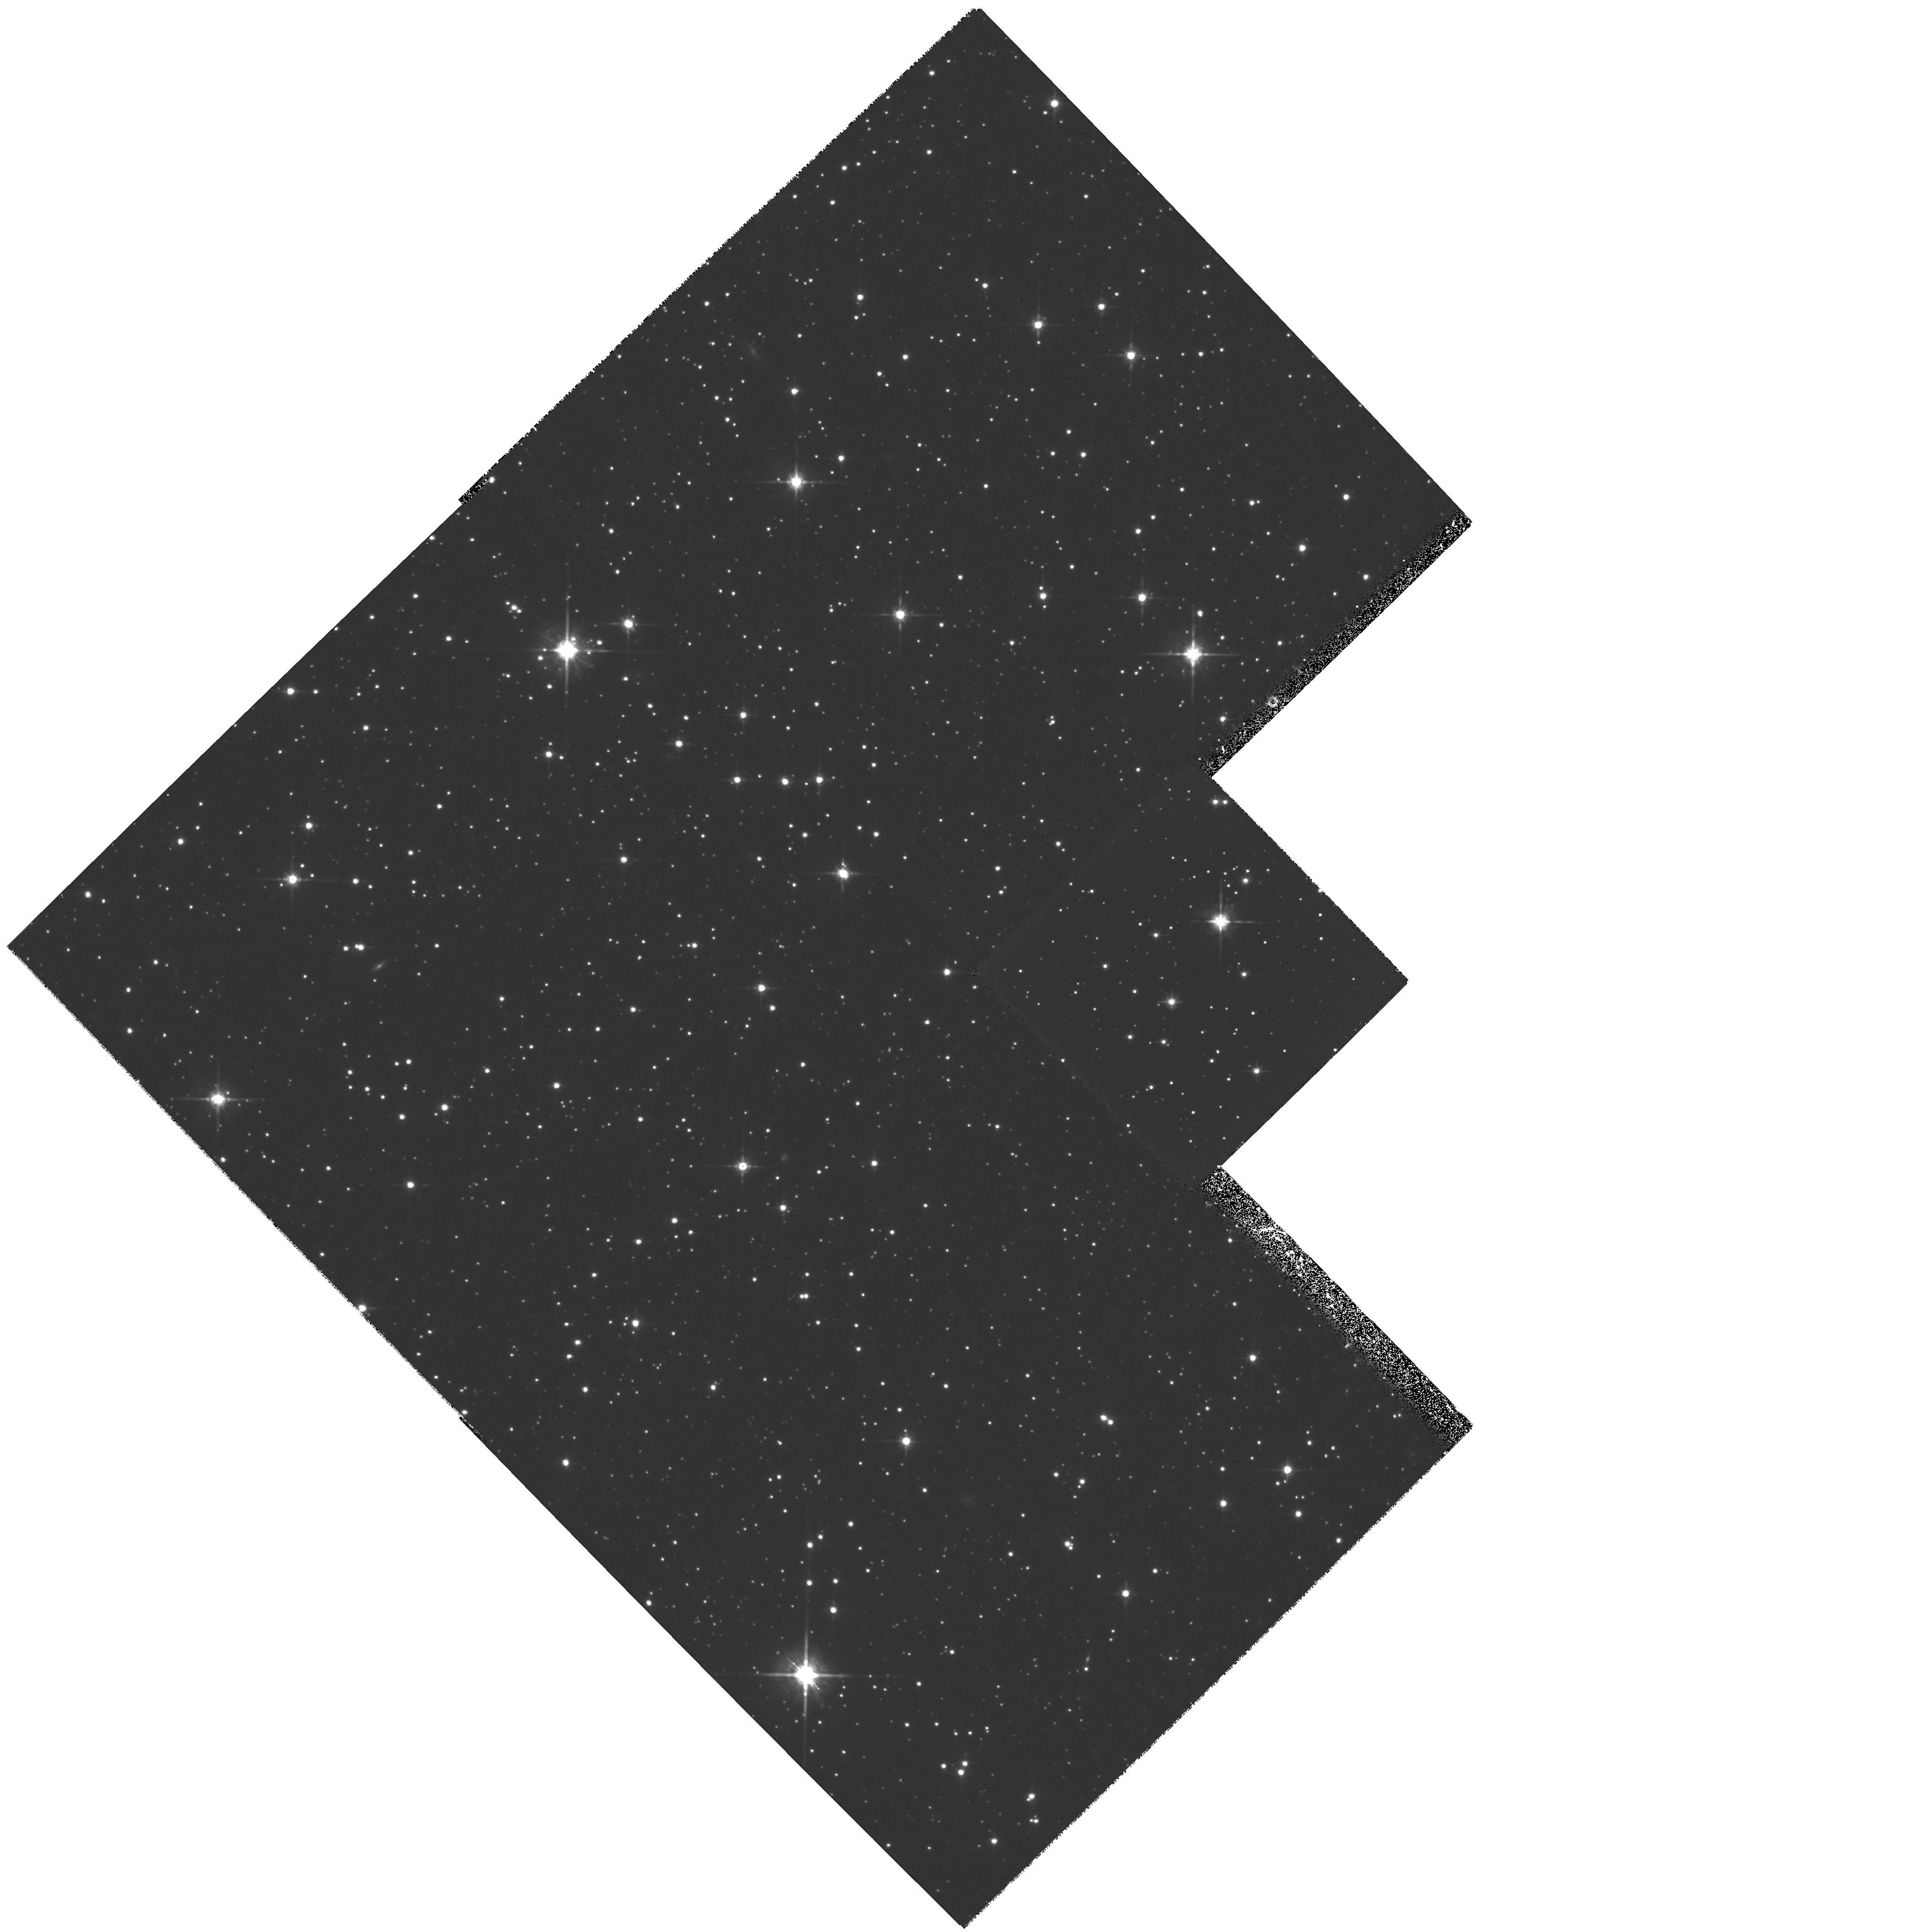
Target: SGR-DSPH1
Instrument: WFPC2/PC
Filter: F814W
Exposure: 28 min
Observation ID: hst_7463_01_wfpc2_pc_f814w_u4ue01

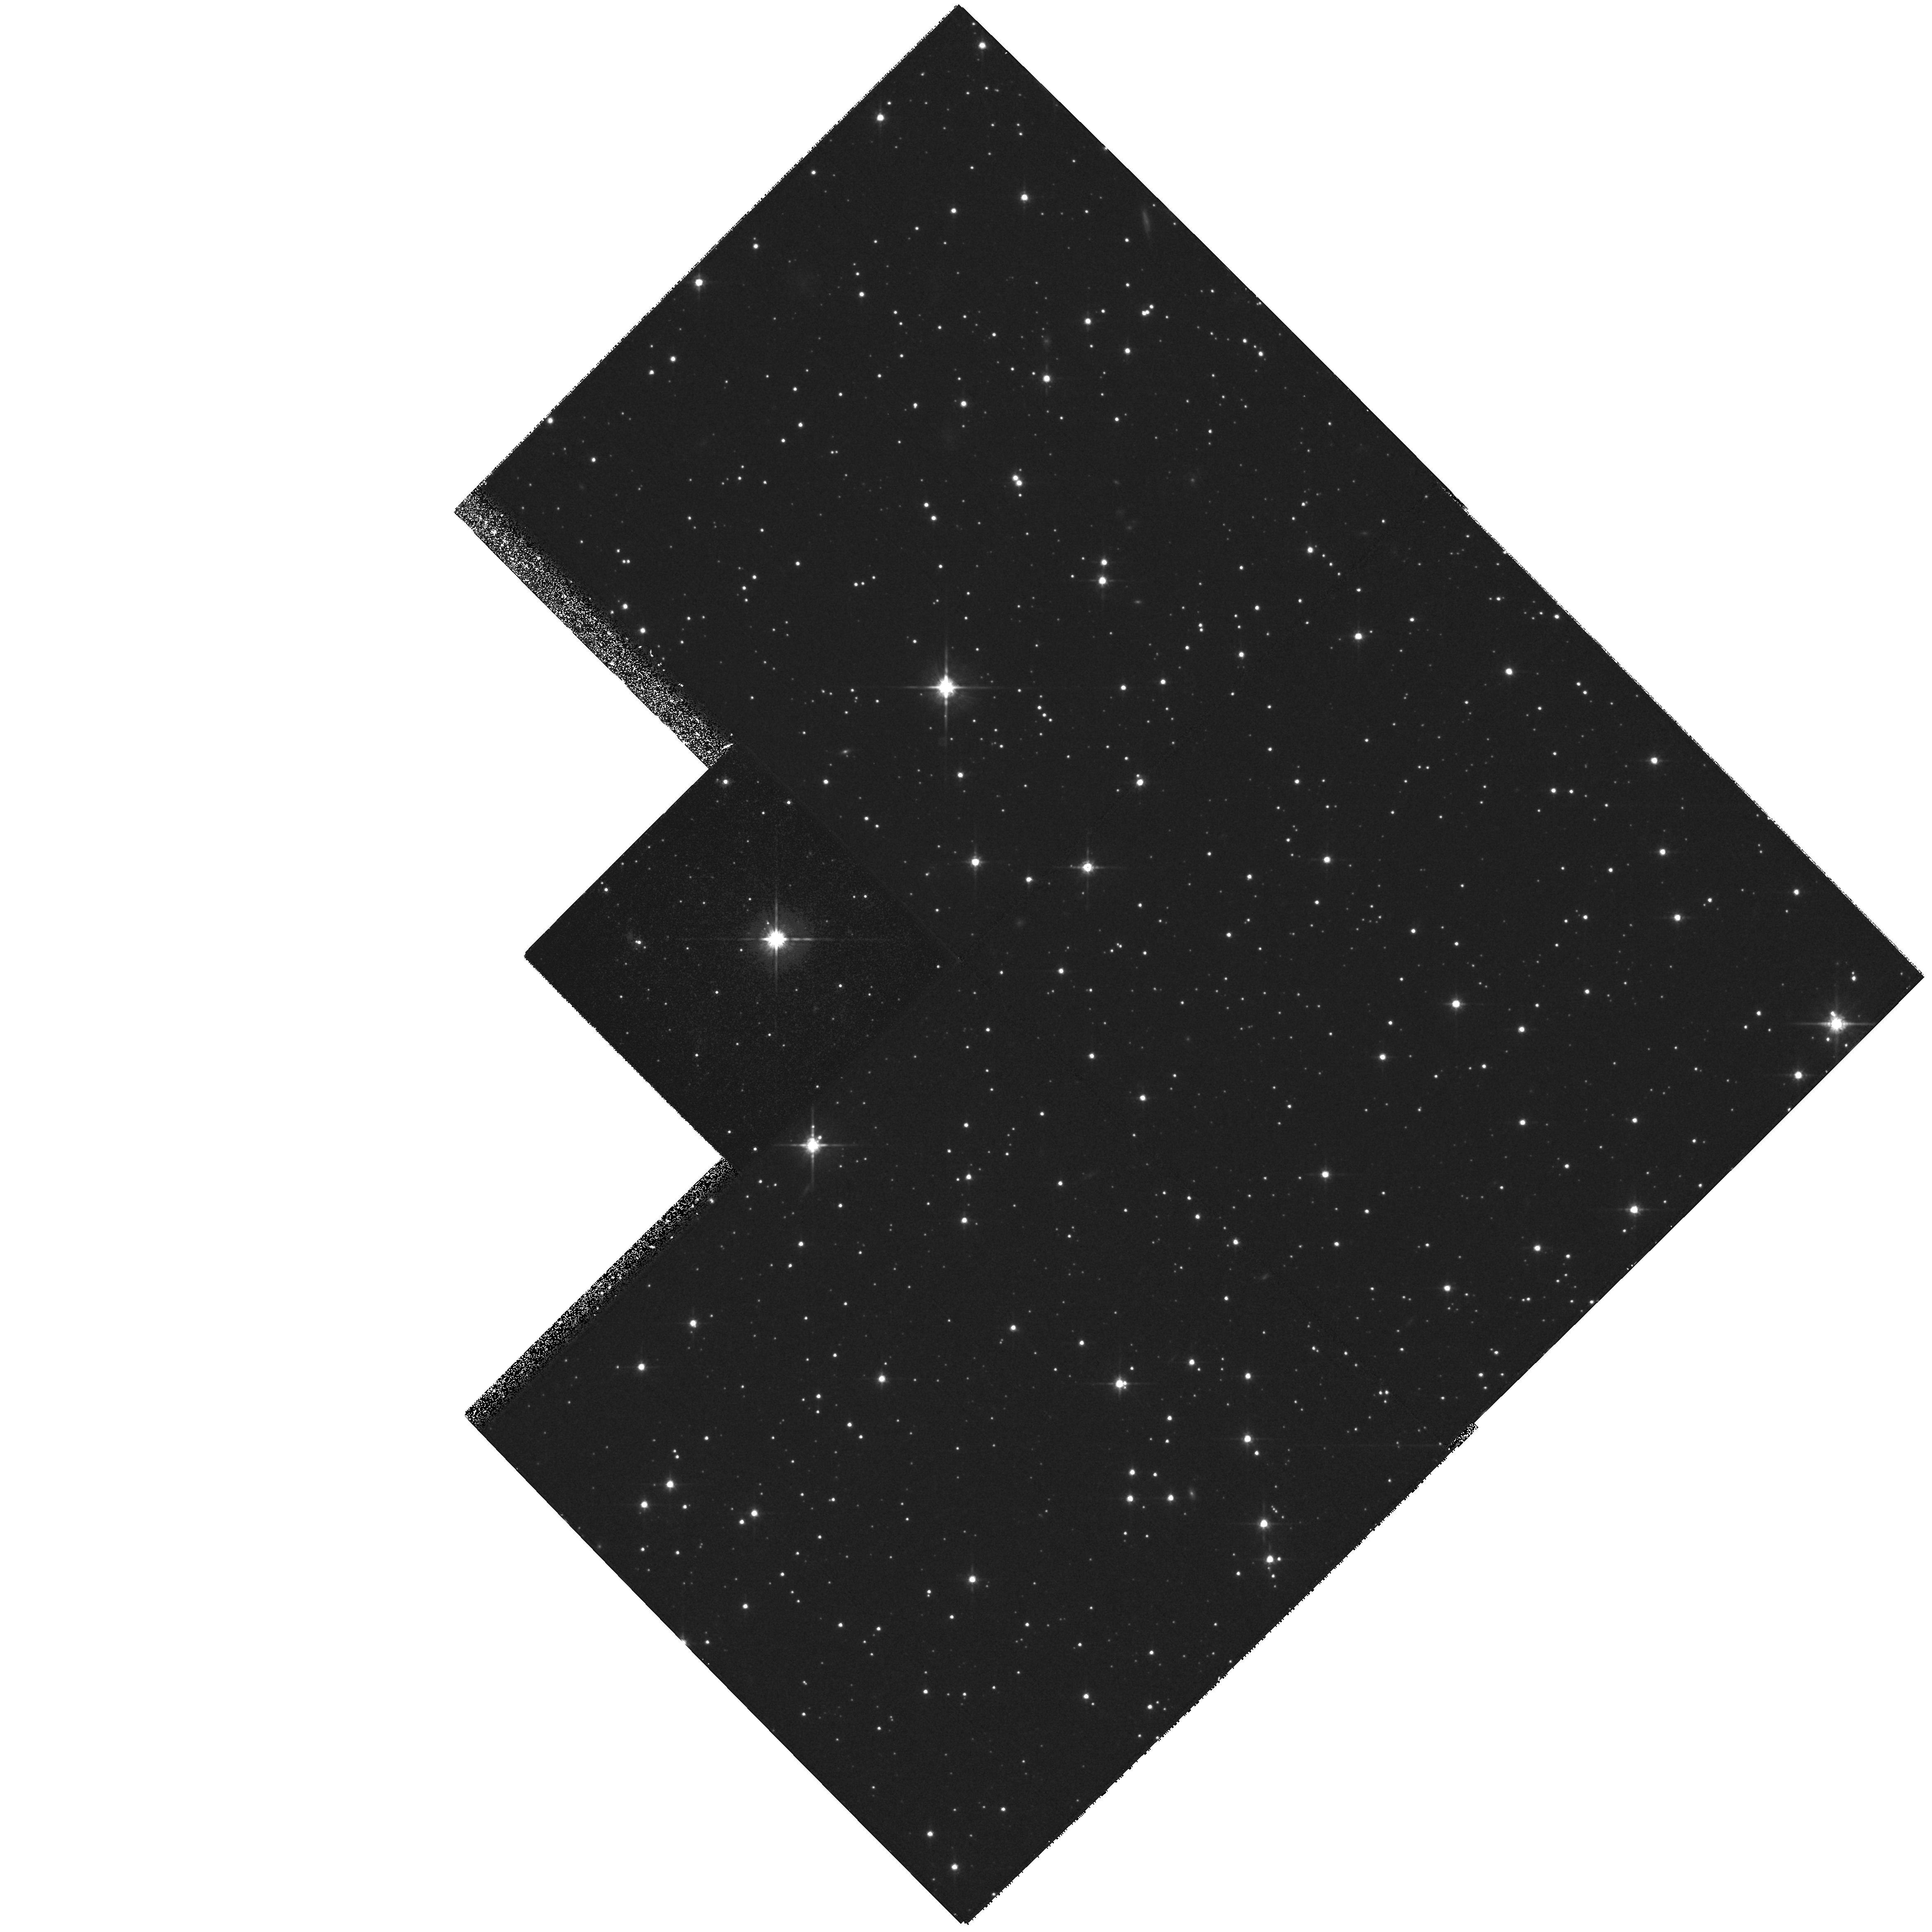
Target: SGR-DSPH4
Instrument: WFPC2/PC
Filter: F814W
Exposure: 28 min
Observation ID: hst_7463_03_wfpc2_pc_f814w_u4ue03

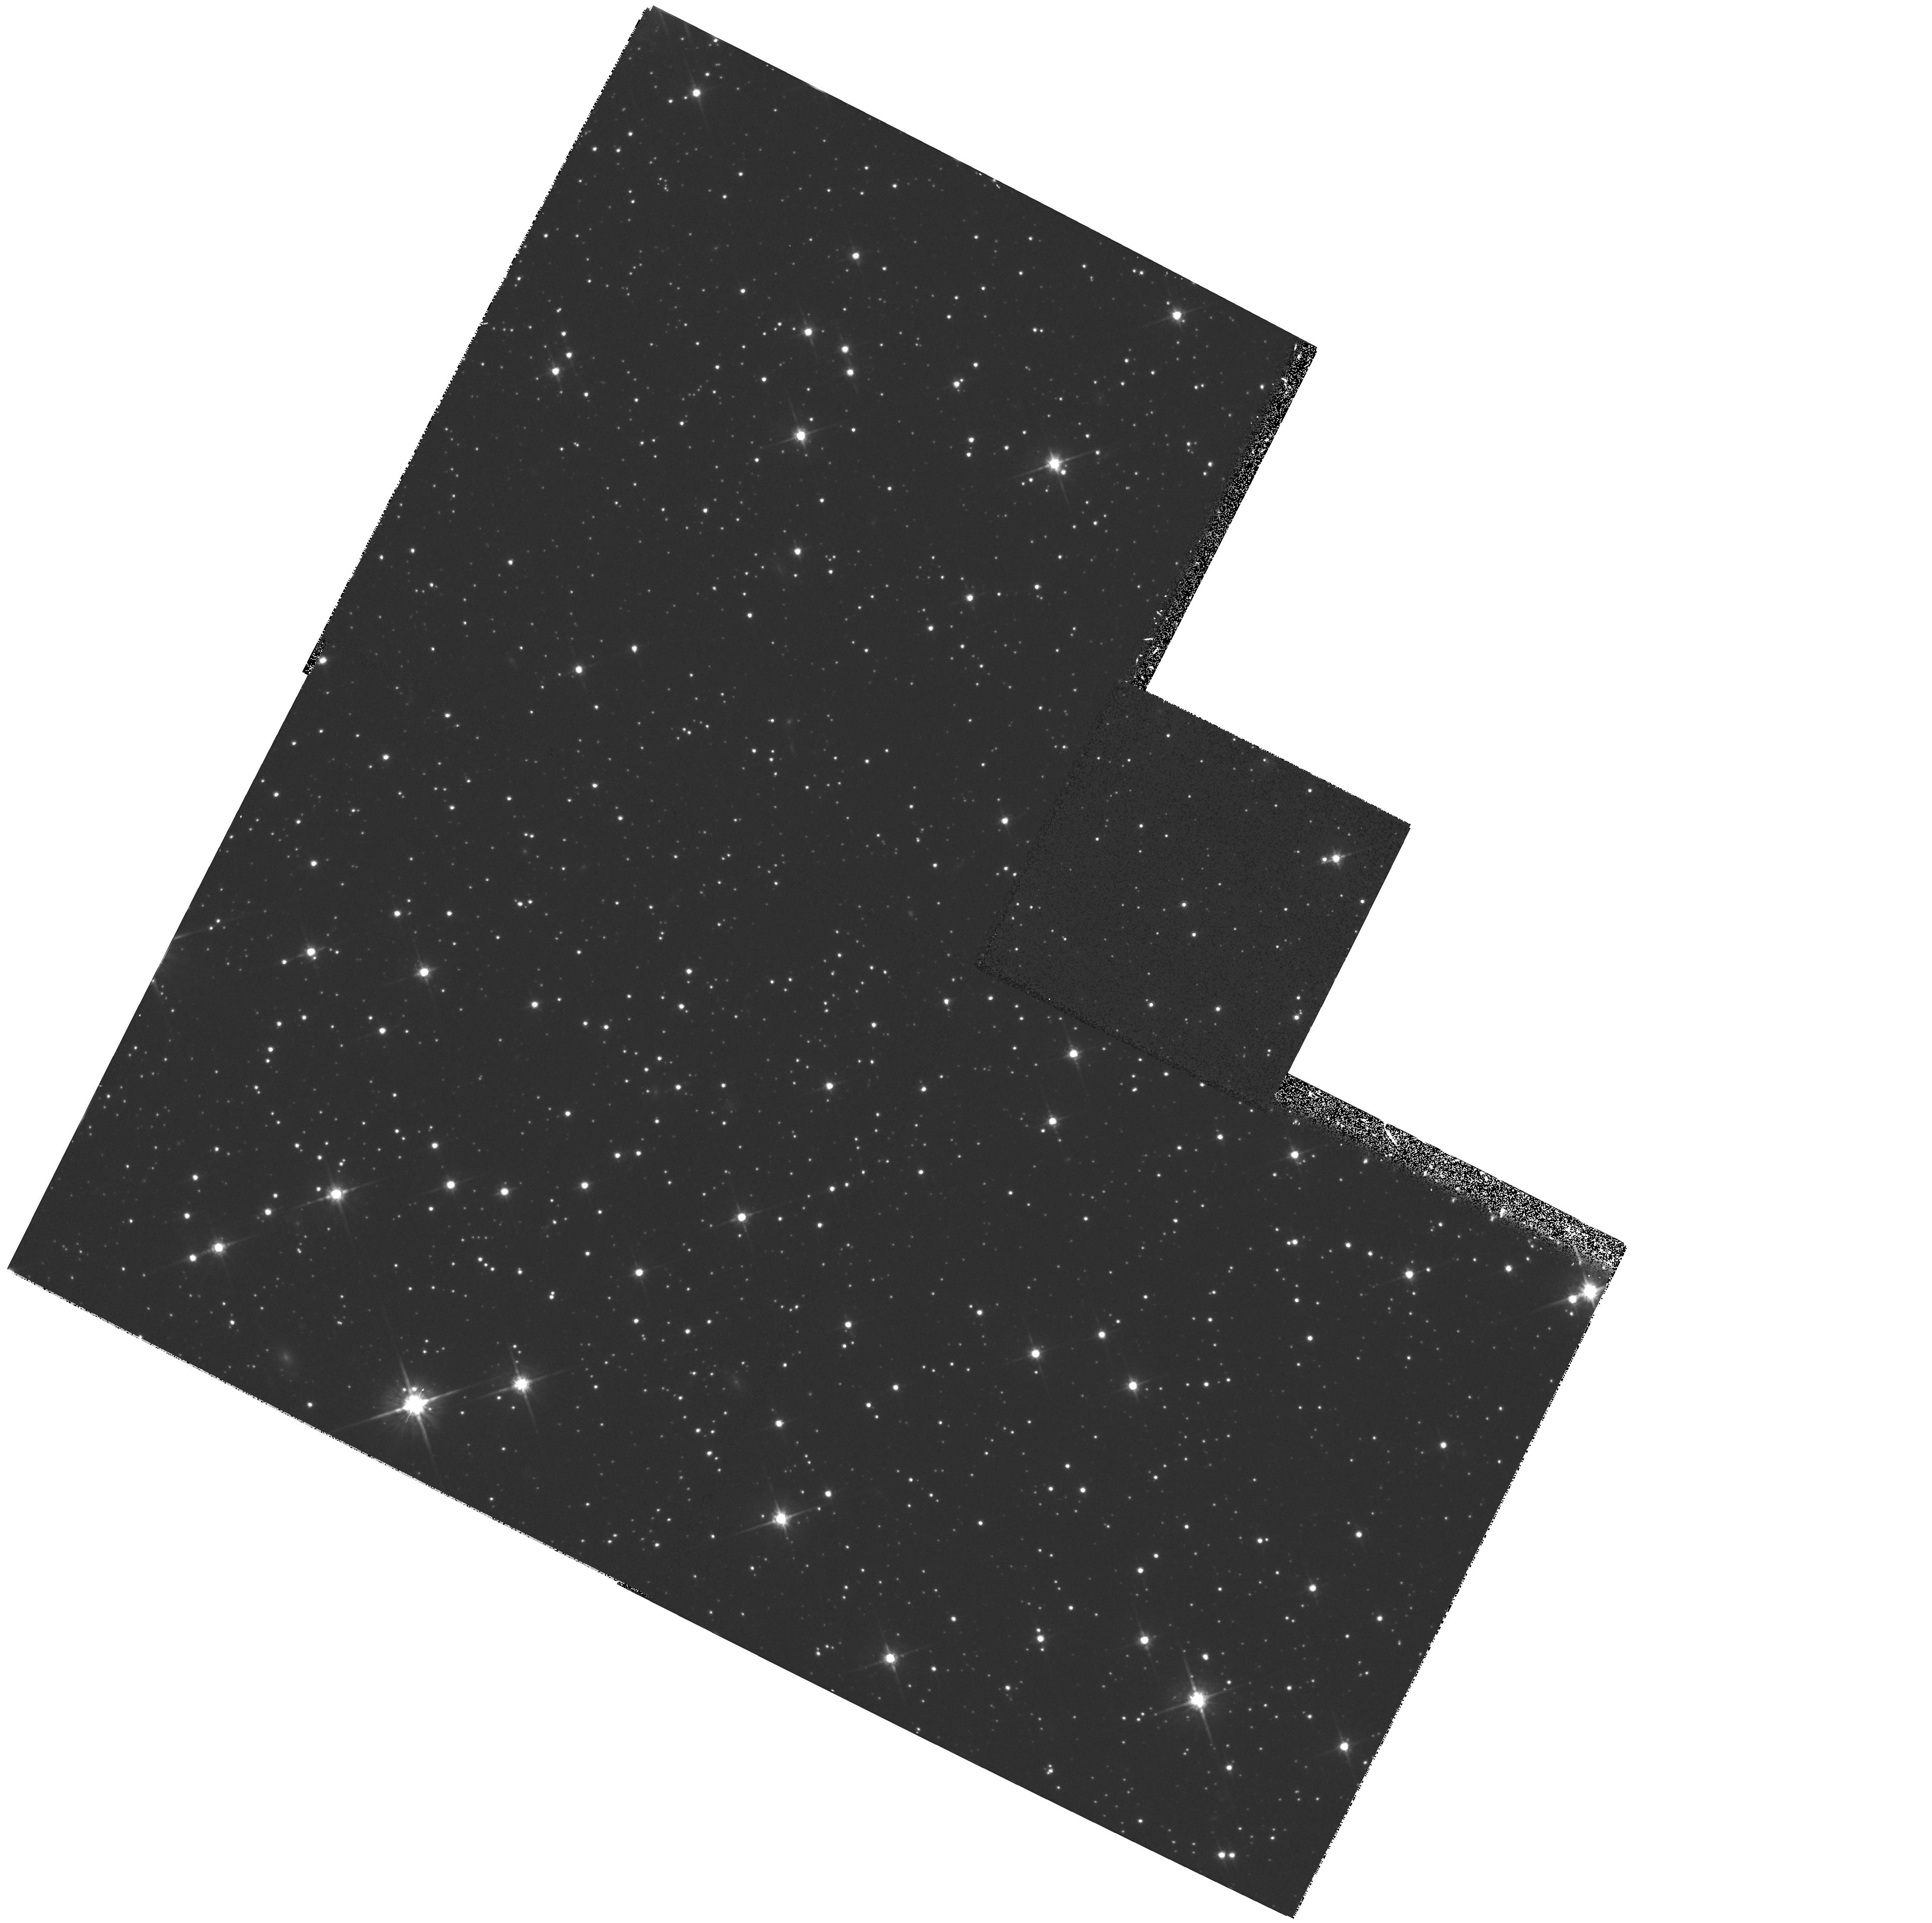
Target: SGR-DSPH2
Instrument: WFPC2/PC
Filter: F814W
Exposure: 22 min
Observation ID: hst_7463_02_wfpc2_pc_f814w_u4ue02

Proper Motion of the Sagittarius Dwarf Galaxy (PI: Ibata, Rodrigo)

We propose to use the unique spatial resolution of the HST to determine the proper motion of the Sagittarius dwarf galaxy (Sgr). Three fields, previously imaged in May -- June 1996, will be imaged again in cycle 7 and late in cycle 9. This will yield a baseline of ~ 3-4 years from which the proper motion of Sgr will be measured to an accuracy of ~ 35 km/s. The proper motion information coupled with our extensive ground- based radial velocity and heliocentric distance data, will permit an accurate determination of the orbit of the dwarf galaxy. This crucial new information will allow us to study the interaction between Sgr and the Milky Way in detail. Among the scientific issues which depend on an accurate orbit for their analysis, we will test the possibility that Sgr generates the warp in the Milky Way disk; we will quantify the effect on the star formation and chemical evolution of both Sgr and the outer Milky Way disk of the successive passages of Sgr through the Galactic disk potential; and we will limit the flattening of the Galactic dark halo.